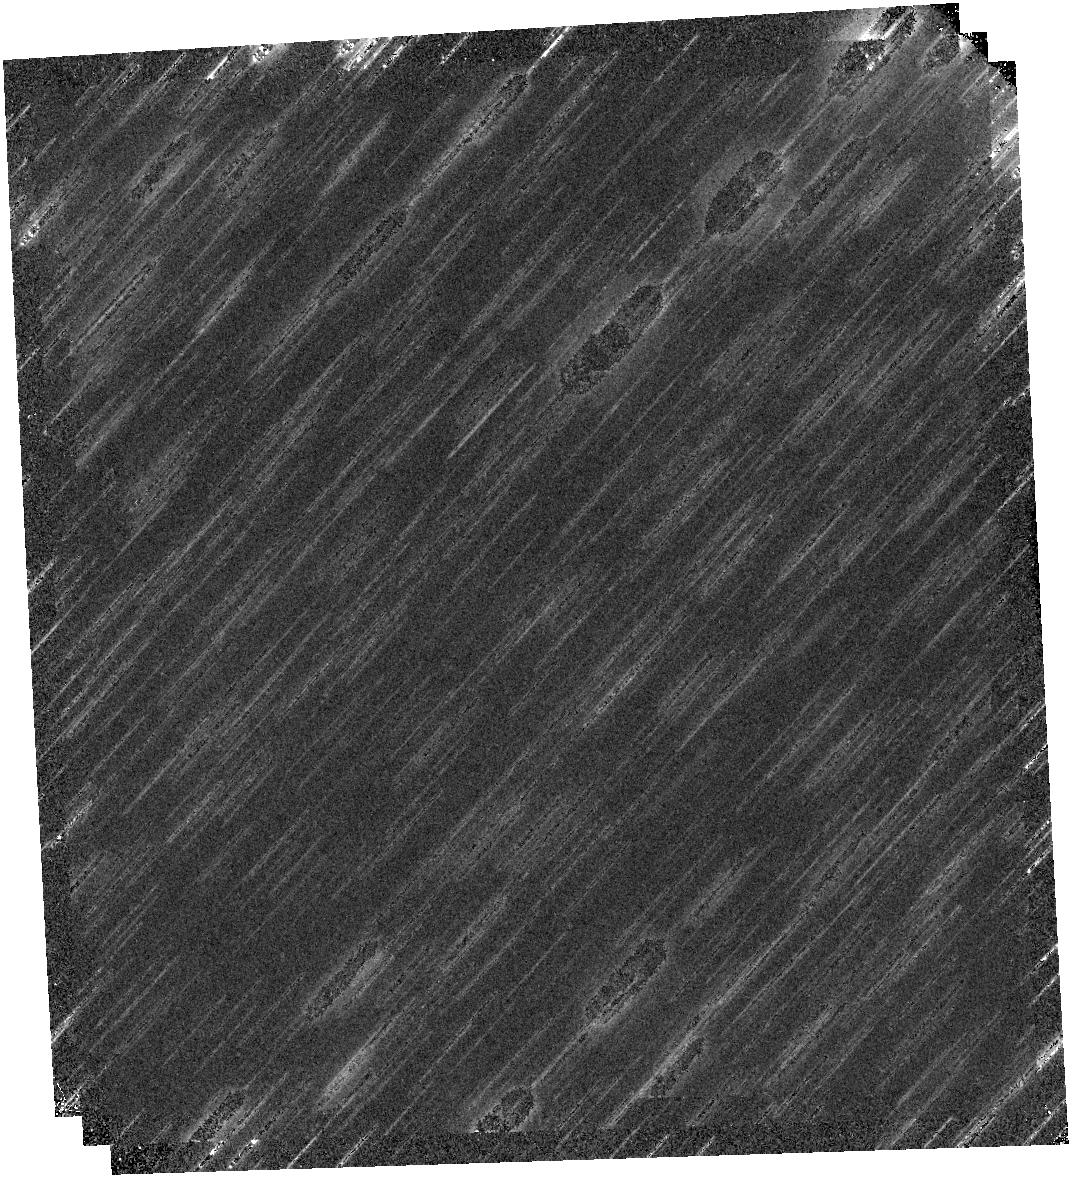
Target: SH2-284-4
Instrument: WFC3/IR
Filter: F139M
Exposure: 20 min
Observation ID: hst_17218_16_wfc3_ir_f139m_ieyx16

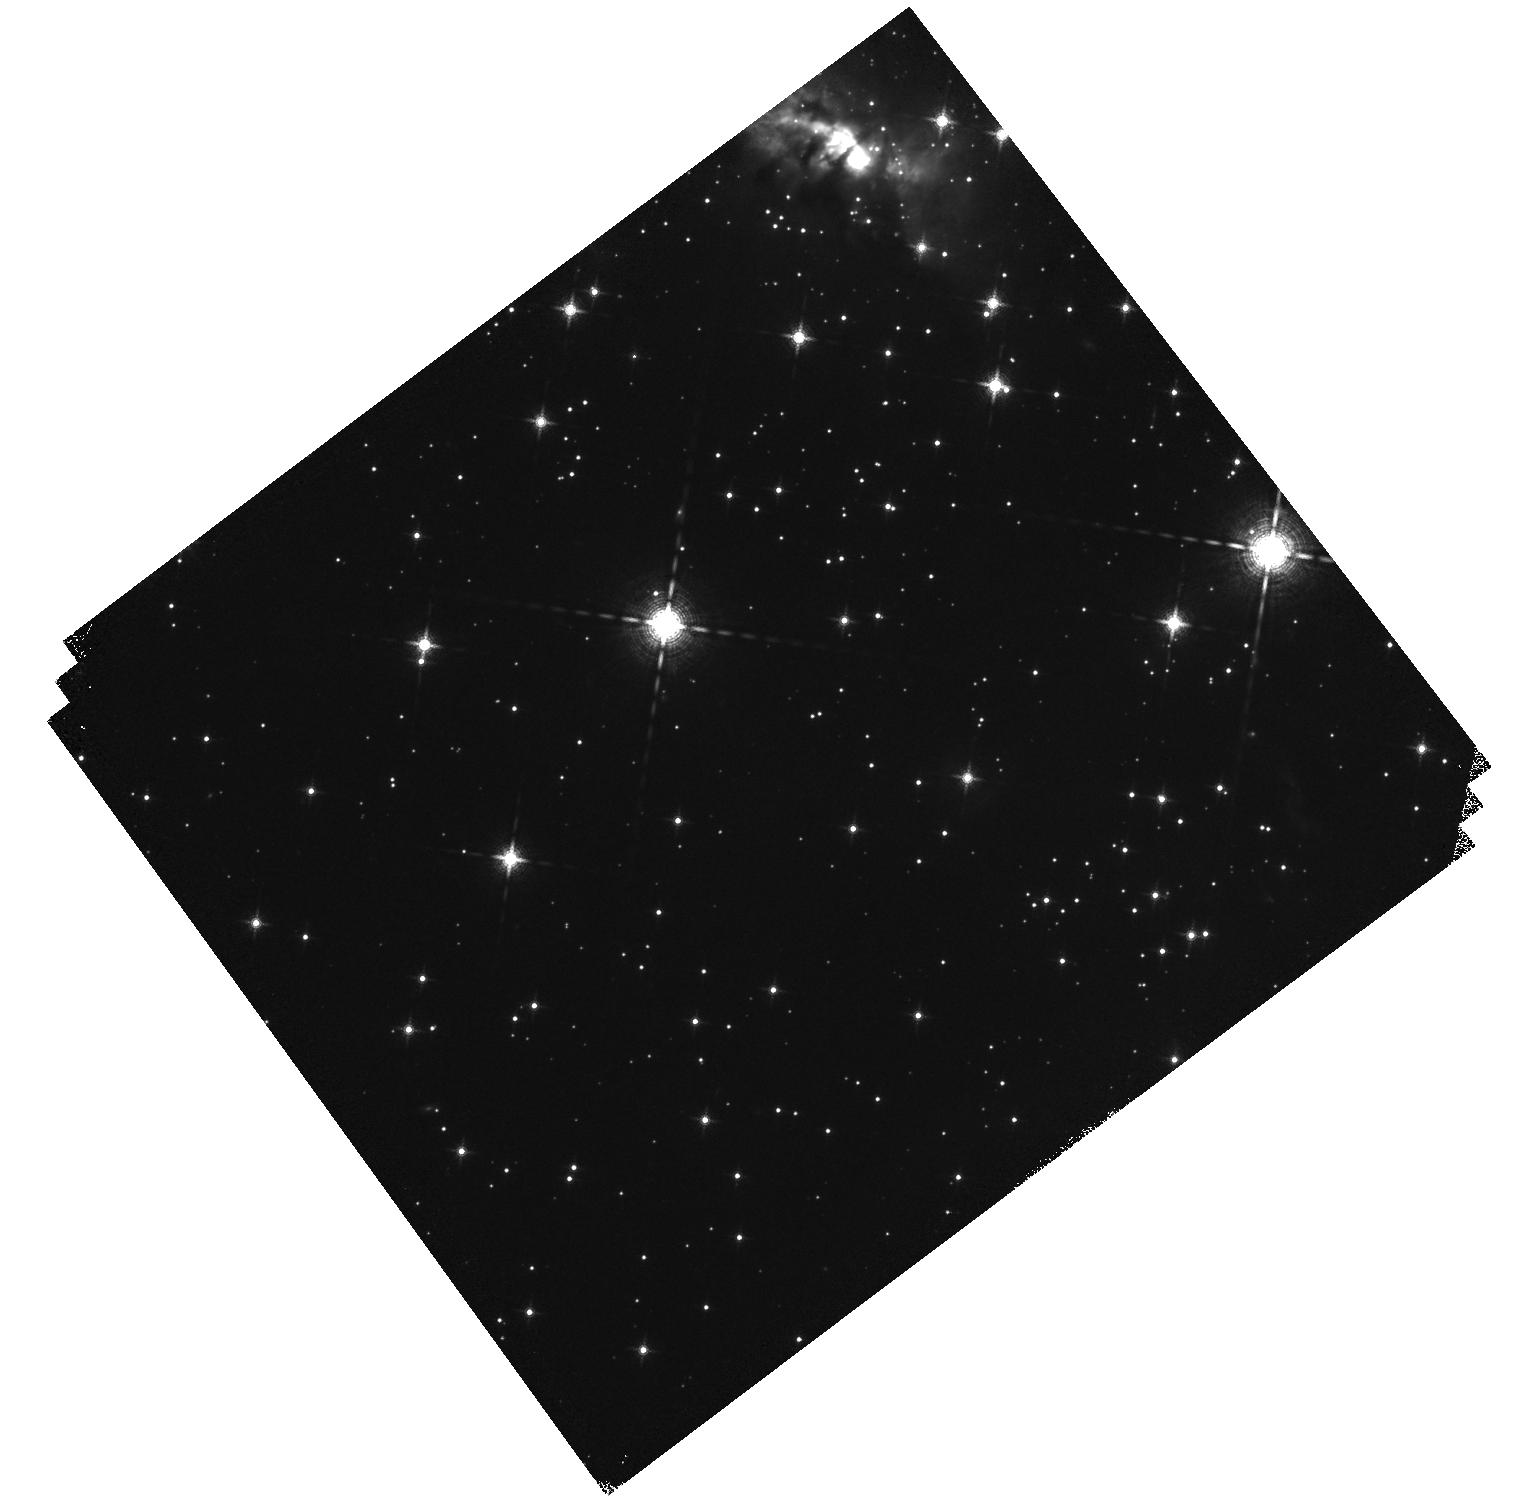
Target: SH2-284-5
Instrument: WFC3/IR
Filter: F139M
Exposure: 20 min
Observation ID: hst_17218_19_wfc3_ir_f139m_ieyx19

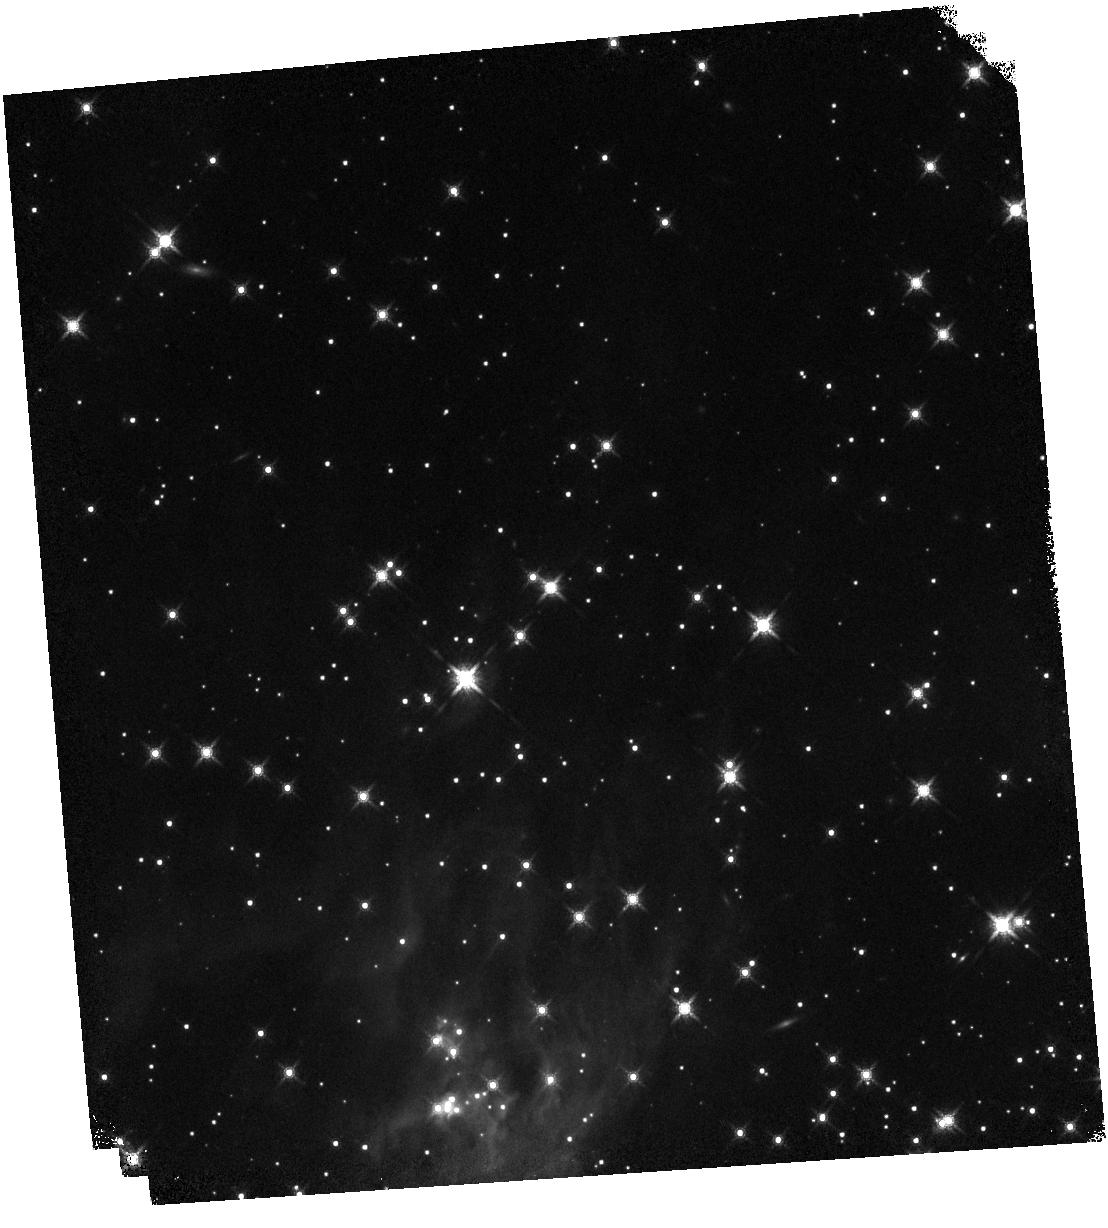
Target: SH2-284-3
Instrument: WFC3/IR
Filter: F160W
Exposure: 5 min
Observation ID: hst_17218_53_wfc3_ir_f160w_ieyx53

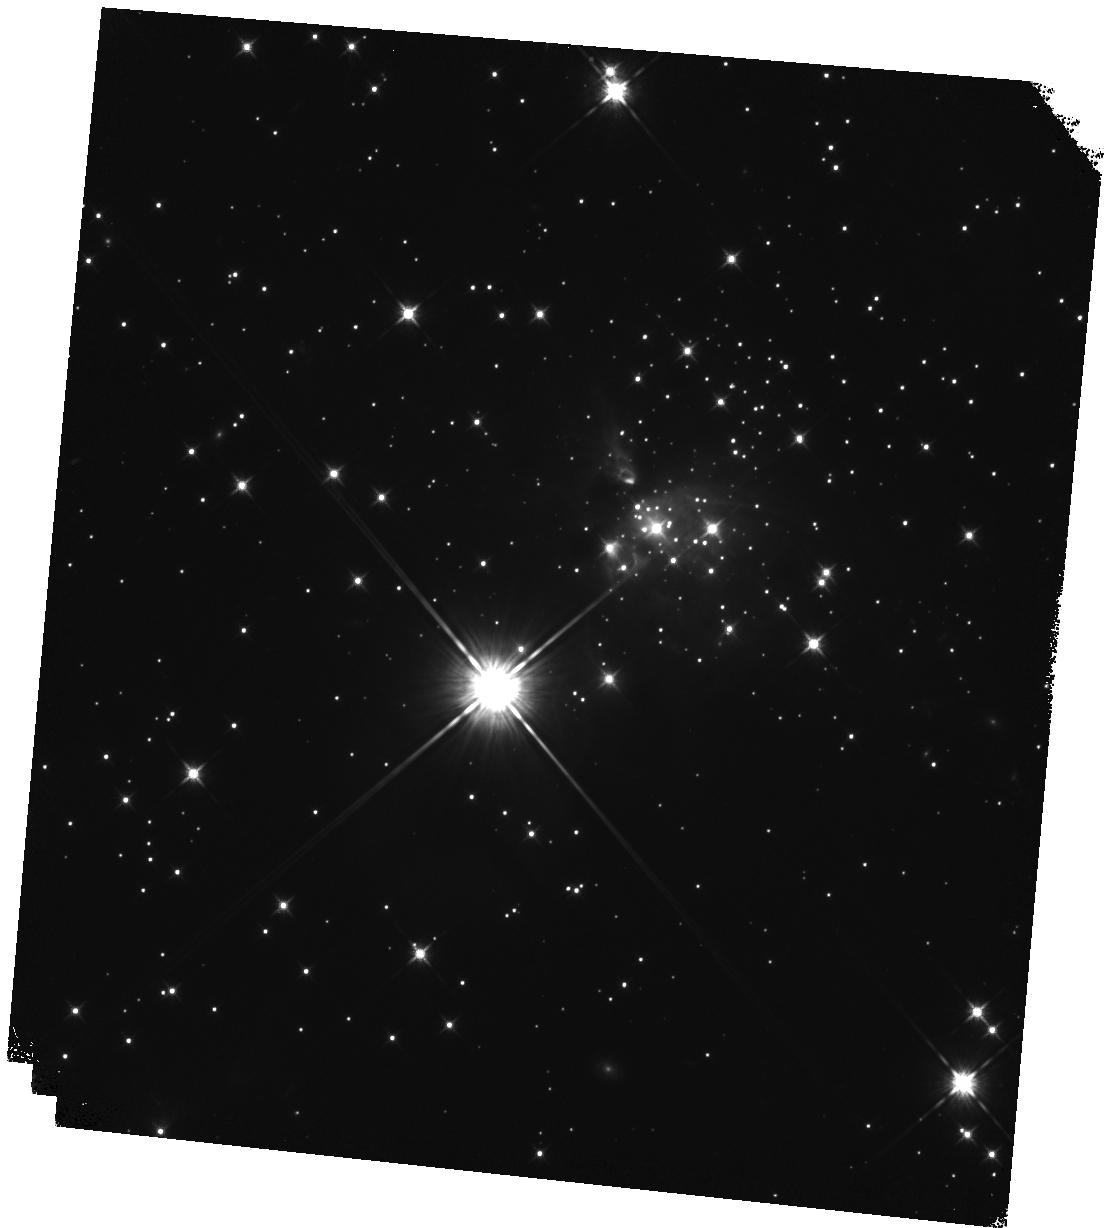
Target: SH2-284-1
Instrument: WFC3/IR
Filter: F125W
Exposure: 10 min
Observation ID: hst_17218_23_wfc3_ir_f125w_ieyx23

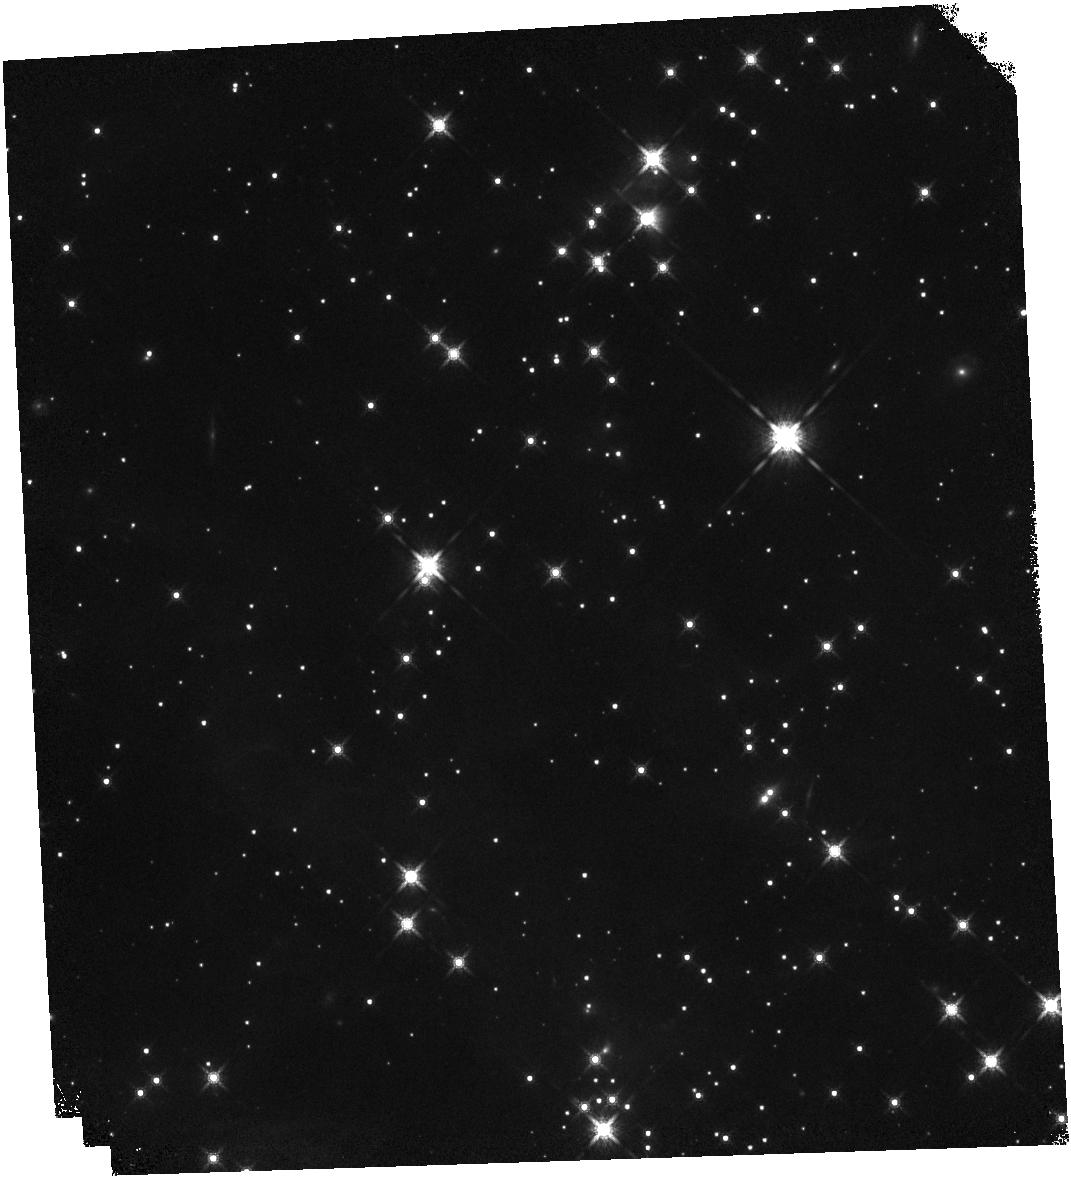
Target: SH2-284-4
Instrument: WFC3/IR
Filter: F160W
Exposure: 5 min
Observation ID: hst_17218_18_wfc3_ir_f160w_ieyx18

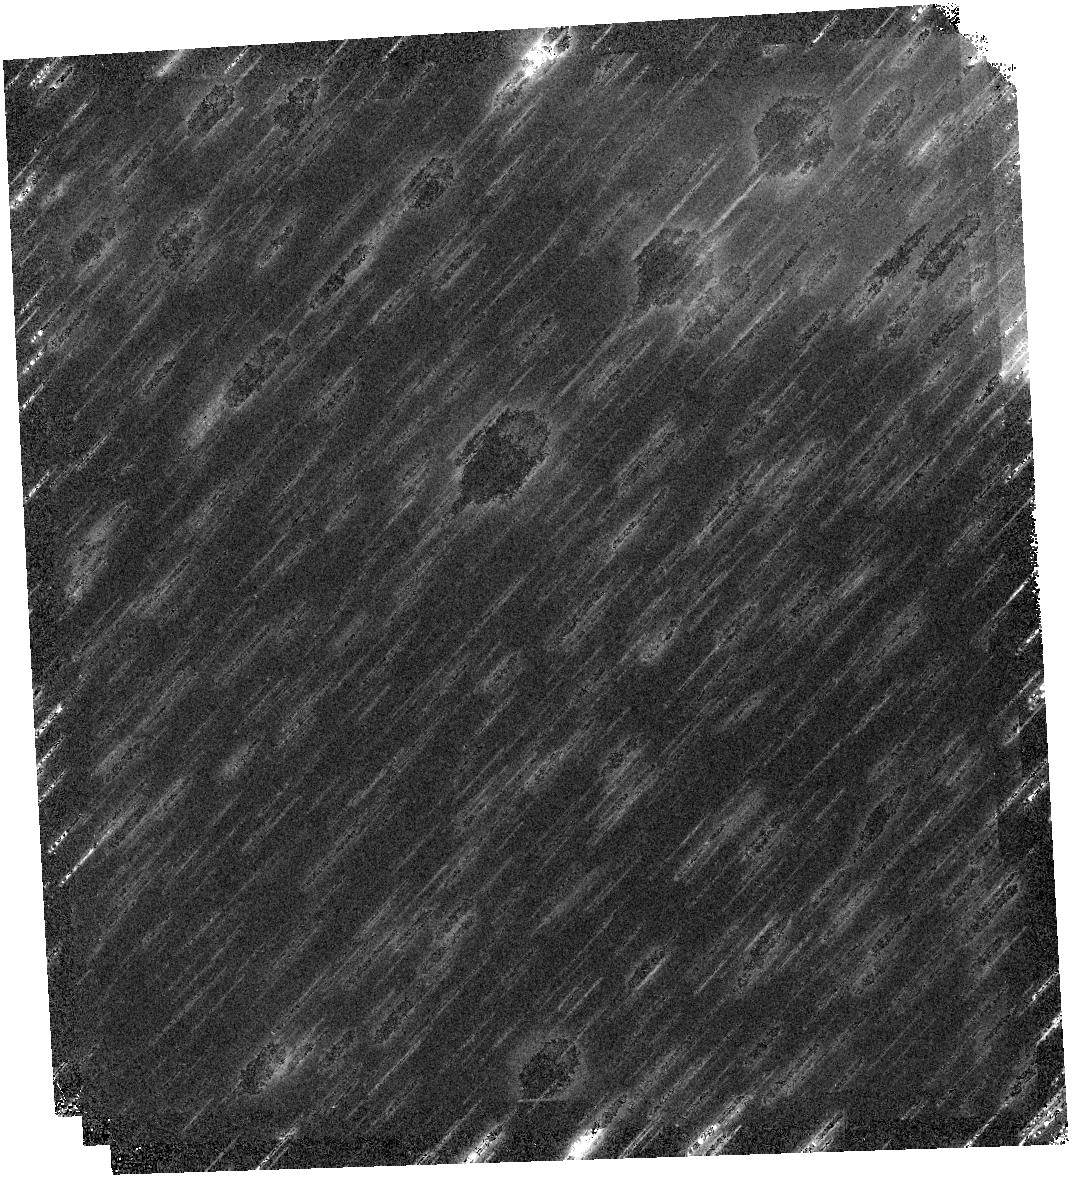
Target: SH2-284-4
Instrument: WFC3/IR
Filter: F125W
Exposure: 10 min
Observation ID: hst_17218_16_wfc3_ir_f125w_ieyx16

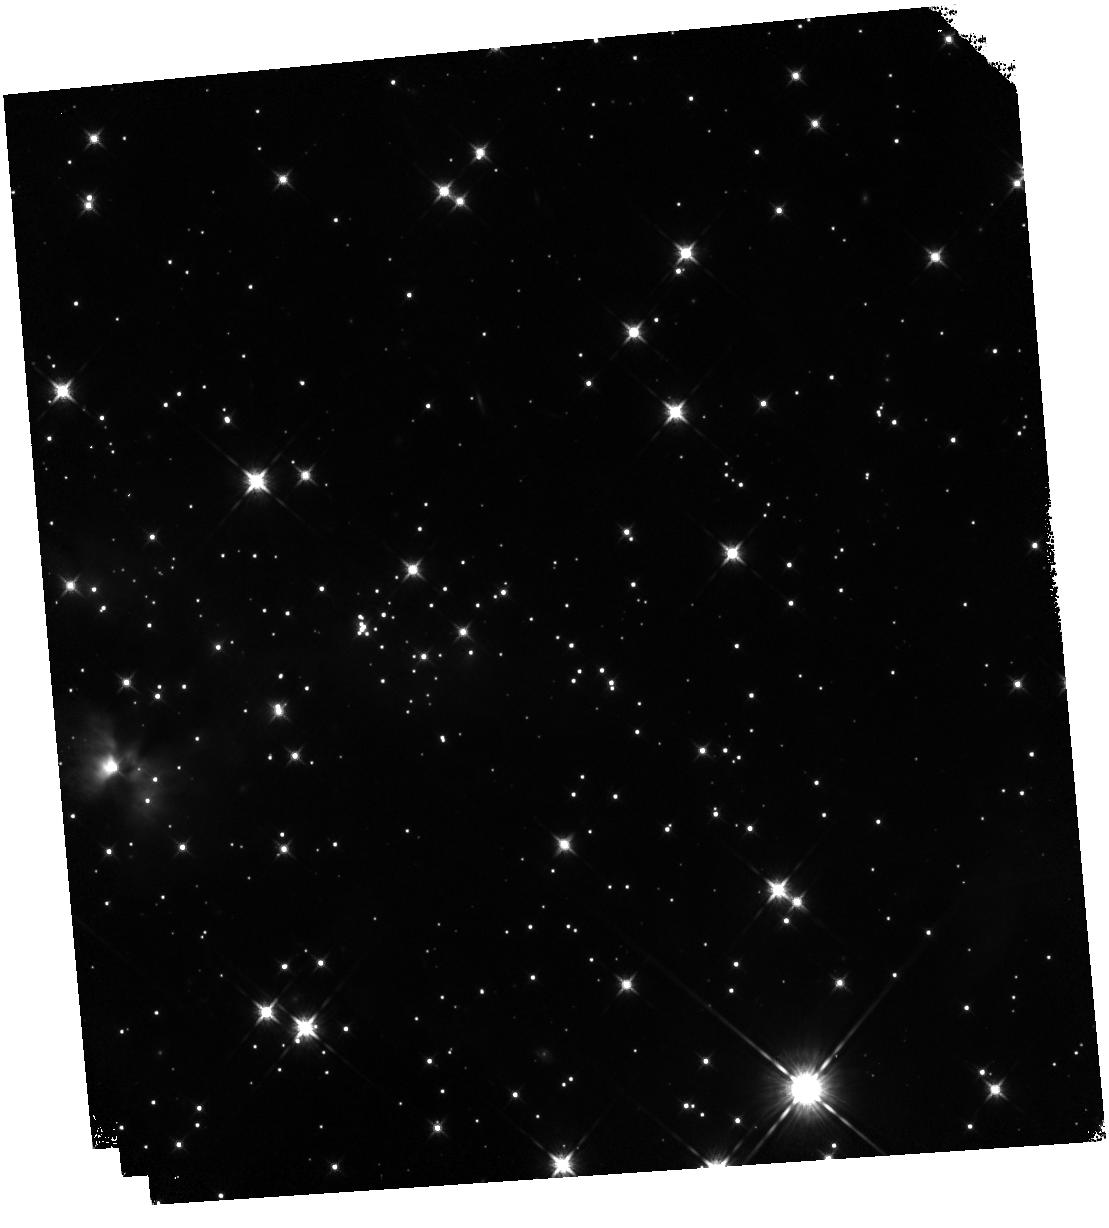
Target: SH2-284-3
Instrument: WFC3/IR
Filter: F125W
Exposure: 10 min
Observation ID: hst_17218_54_wfc3_ir_f125w_ieyx54

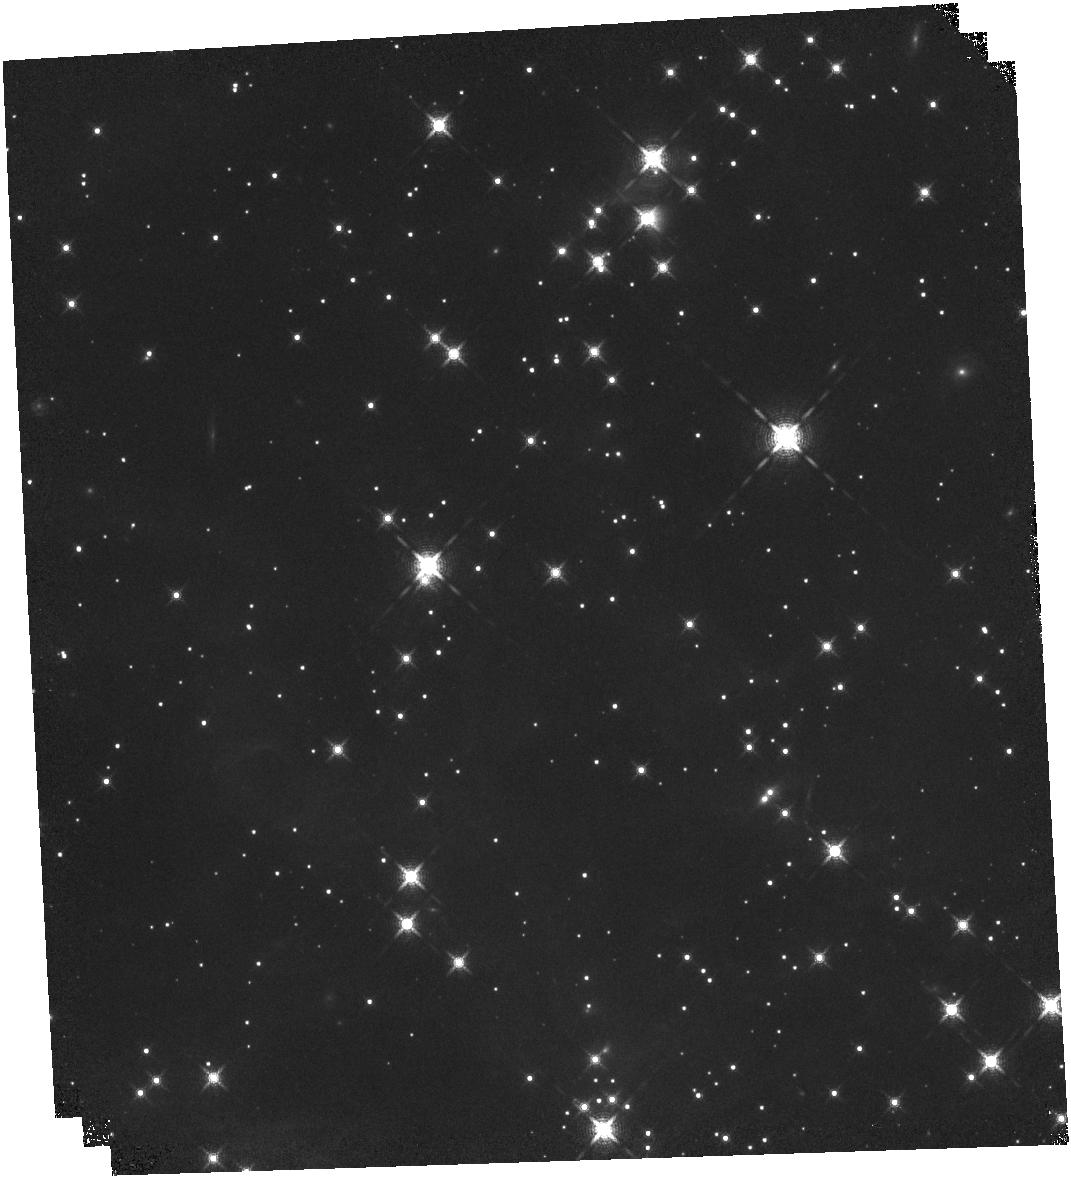
Target: SH2-284-4
Instrument: WFC3/IR
Filter: F139M
Exposure: 20 min
Observation ID: hst_17218_18_wfc3_ir_f139m_ieyx18

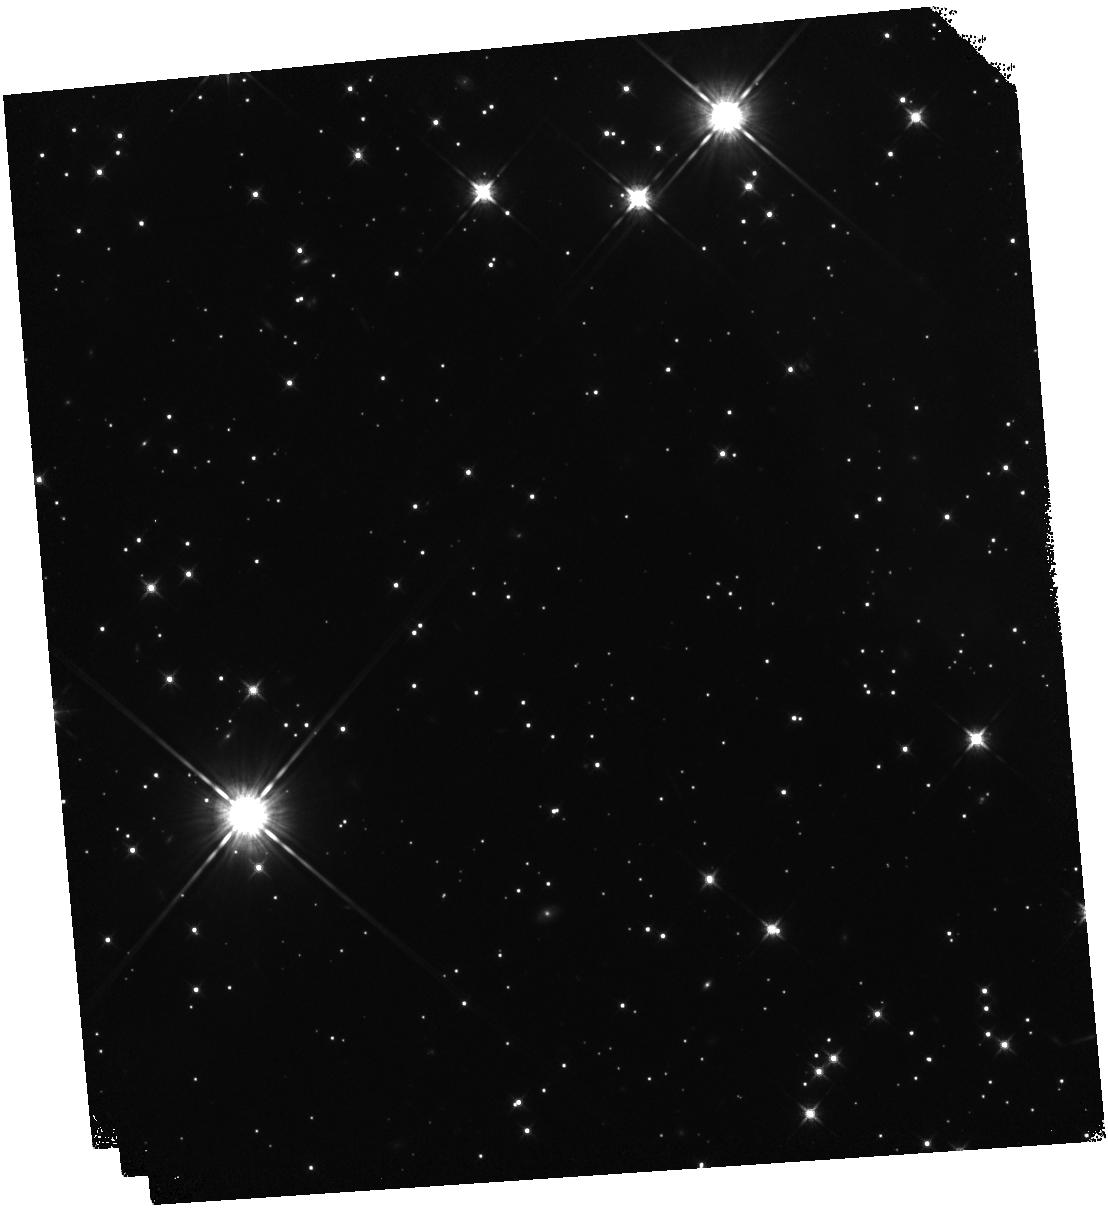
Target: SH2-284-3
Instrument: WFC3/IR
Filter: F125W
Exposure: 10 min
Observation ID: hst_17218_14_wfc3_ir_f125w_ieyx14

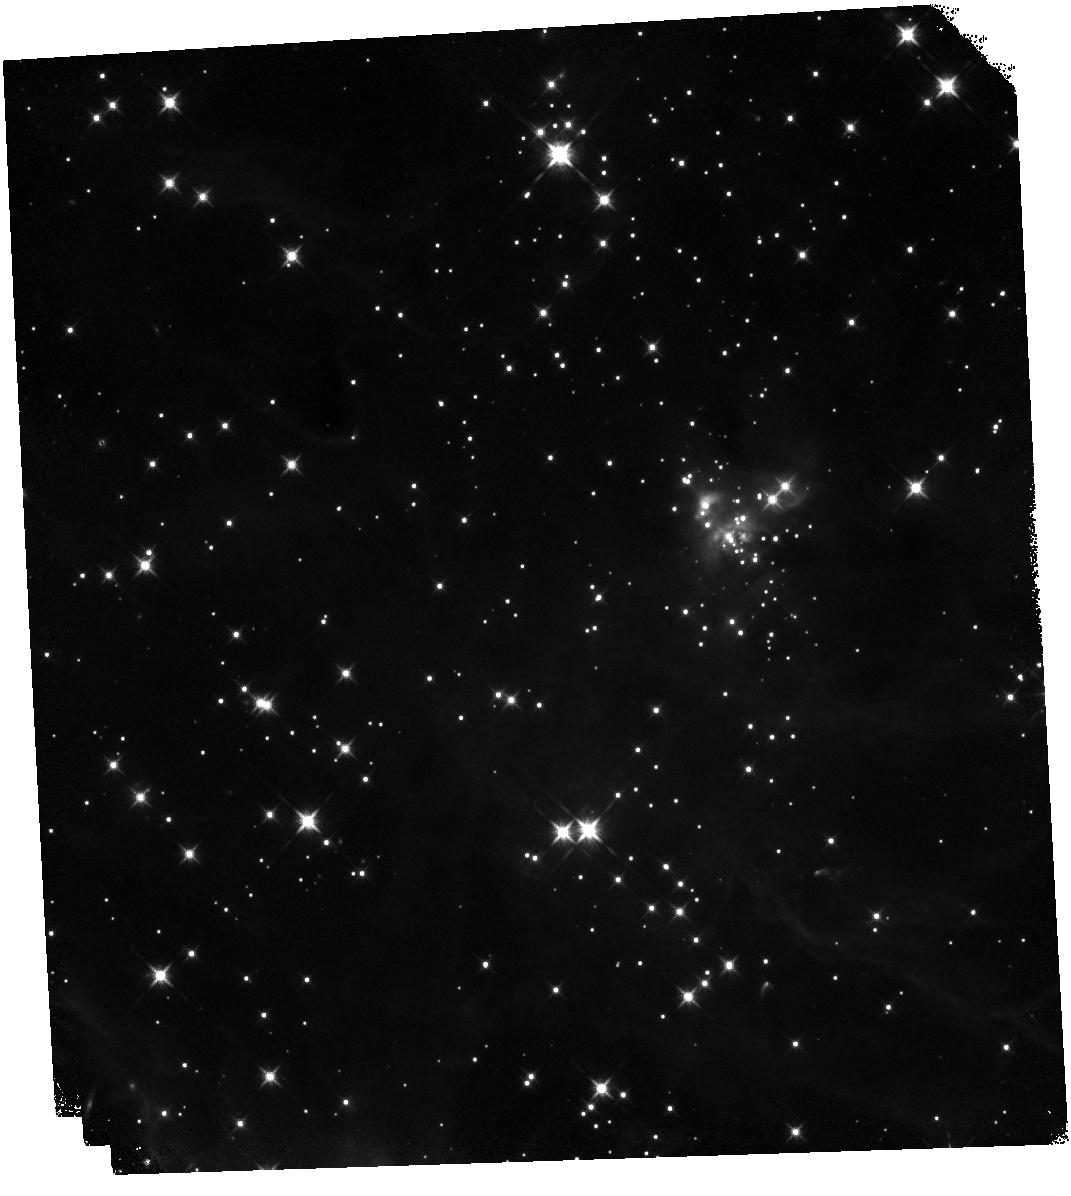
Target: SH2-284-4
Instrument: WFC3/IR
Filter: F125W
Exposure: 10 min
Observation ID: hst_17218_56_wfc3_ir_f125w_ieyx56

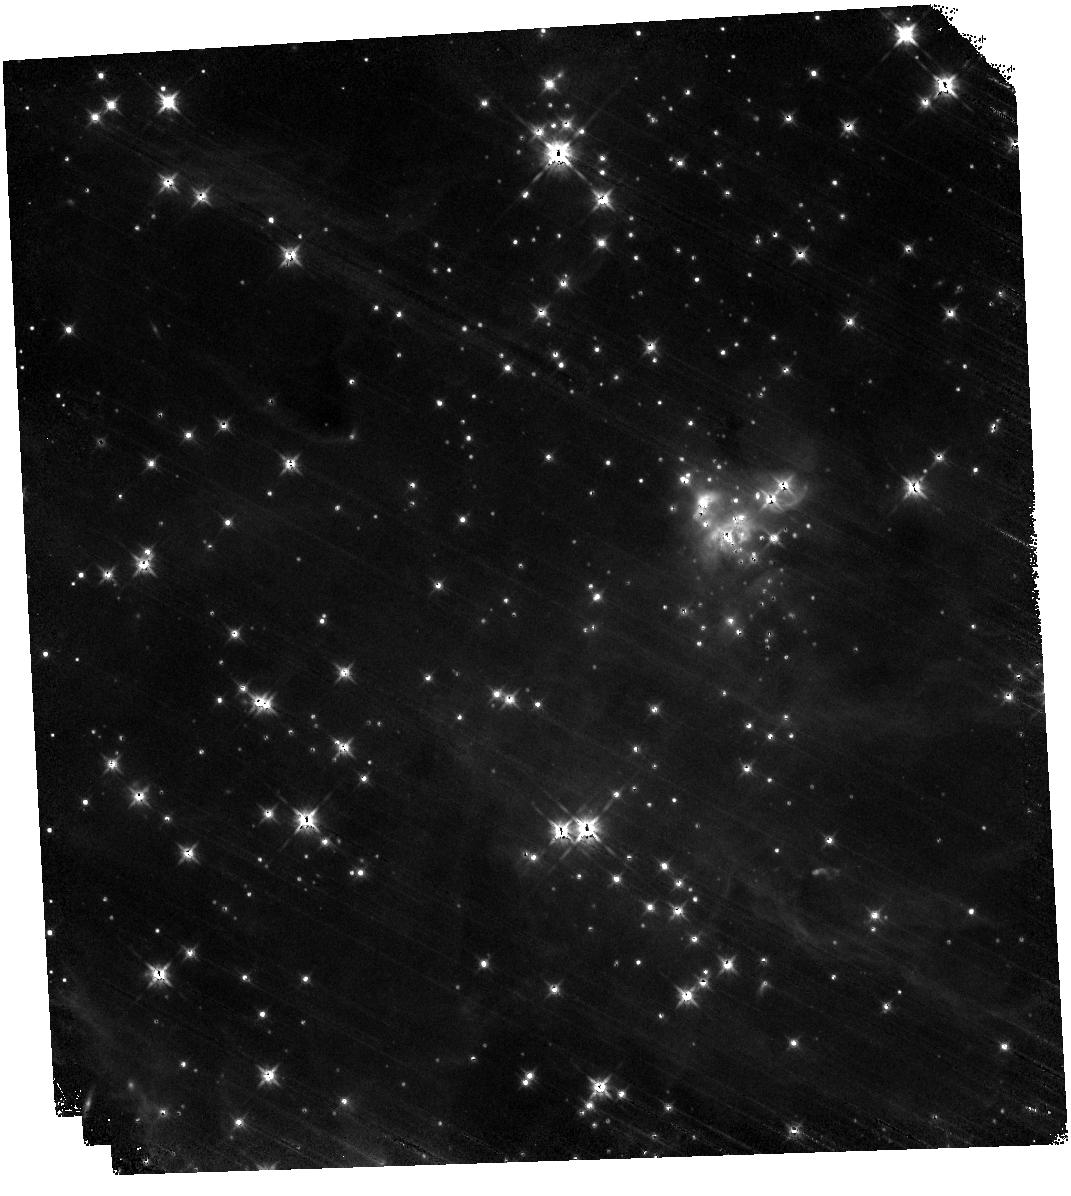
Target: SH2-284-4
Instrument: WFC3/IR
Filter: F125W
Exposure: 10 min
Observation ID: hst_17218_17_wfc3_ir_f125w_ieyx17

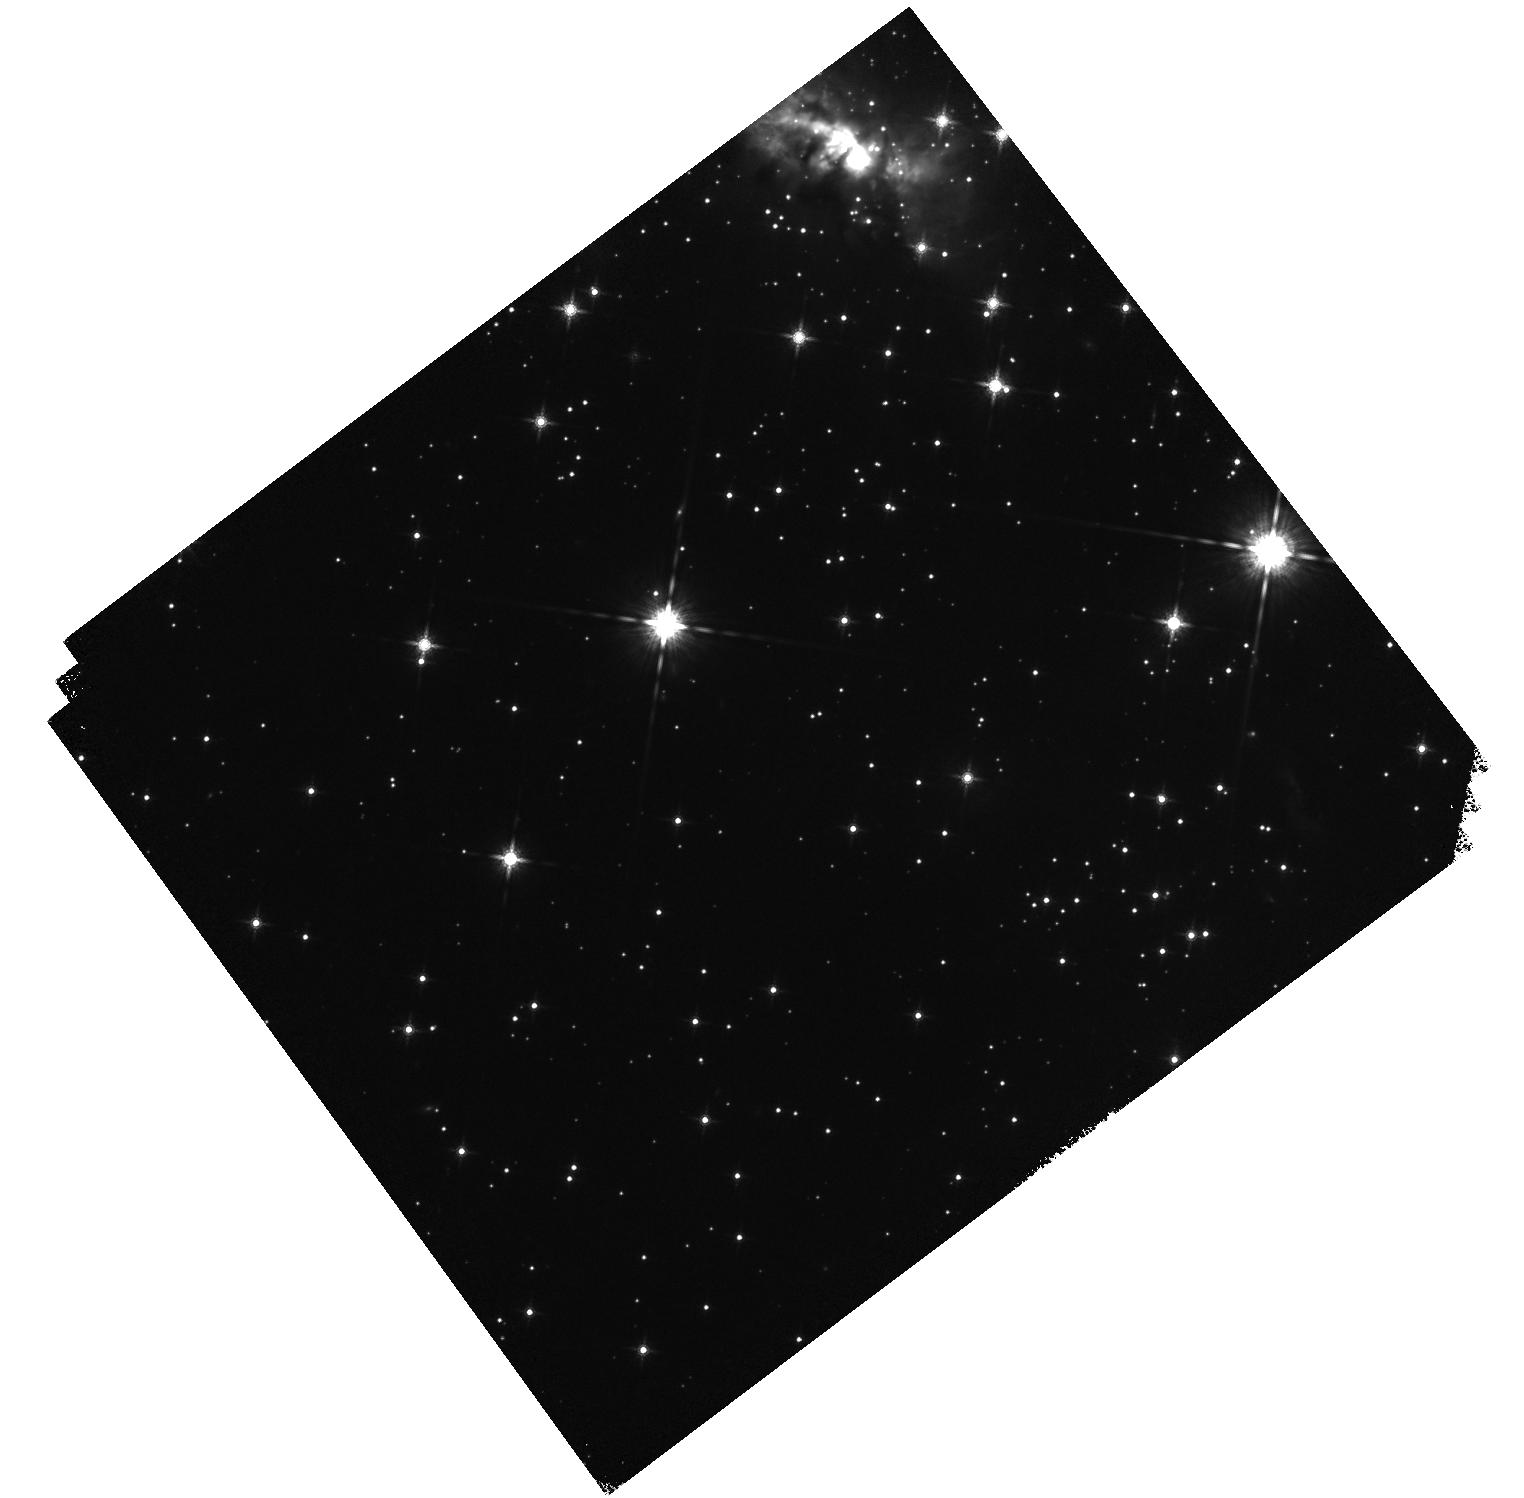
Target: SH2-284-5
Instrument: WFC3/IR
Filter: F160W
Exposure: 5 min
Observation ID: hst_17218_19_wfc3_ir_f160w_ieyx19

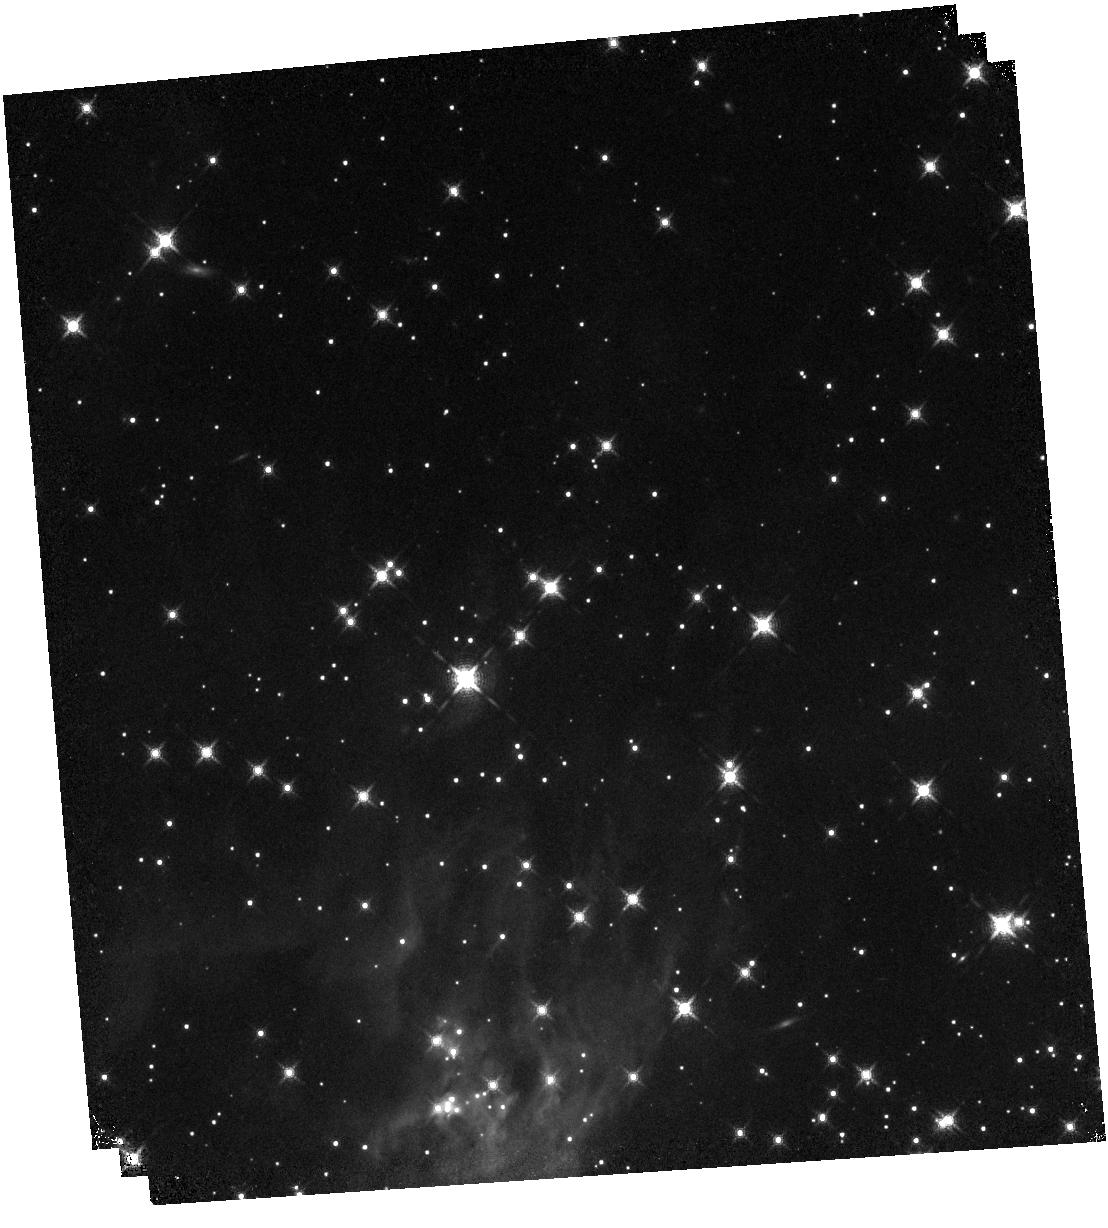
Target: SH2-284-3
Instrument: WFC3/IR
Filter: F139M
Exposure: 20 min
Observation ID: hst_17218_53_wfc3_ir_f139m_ieyx53

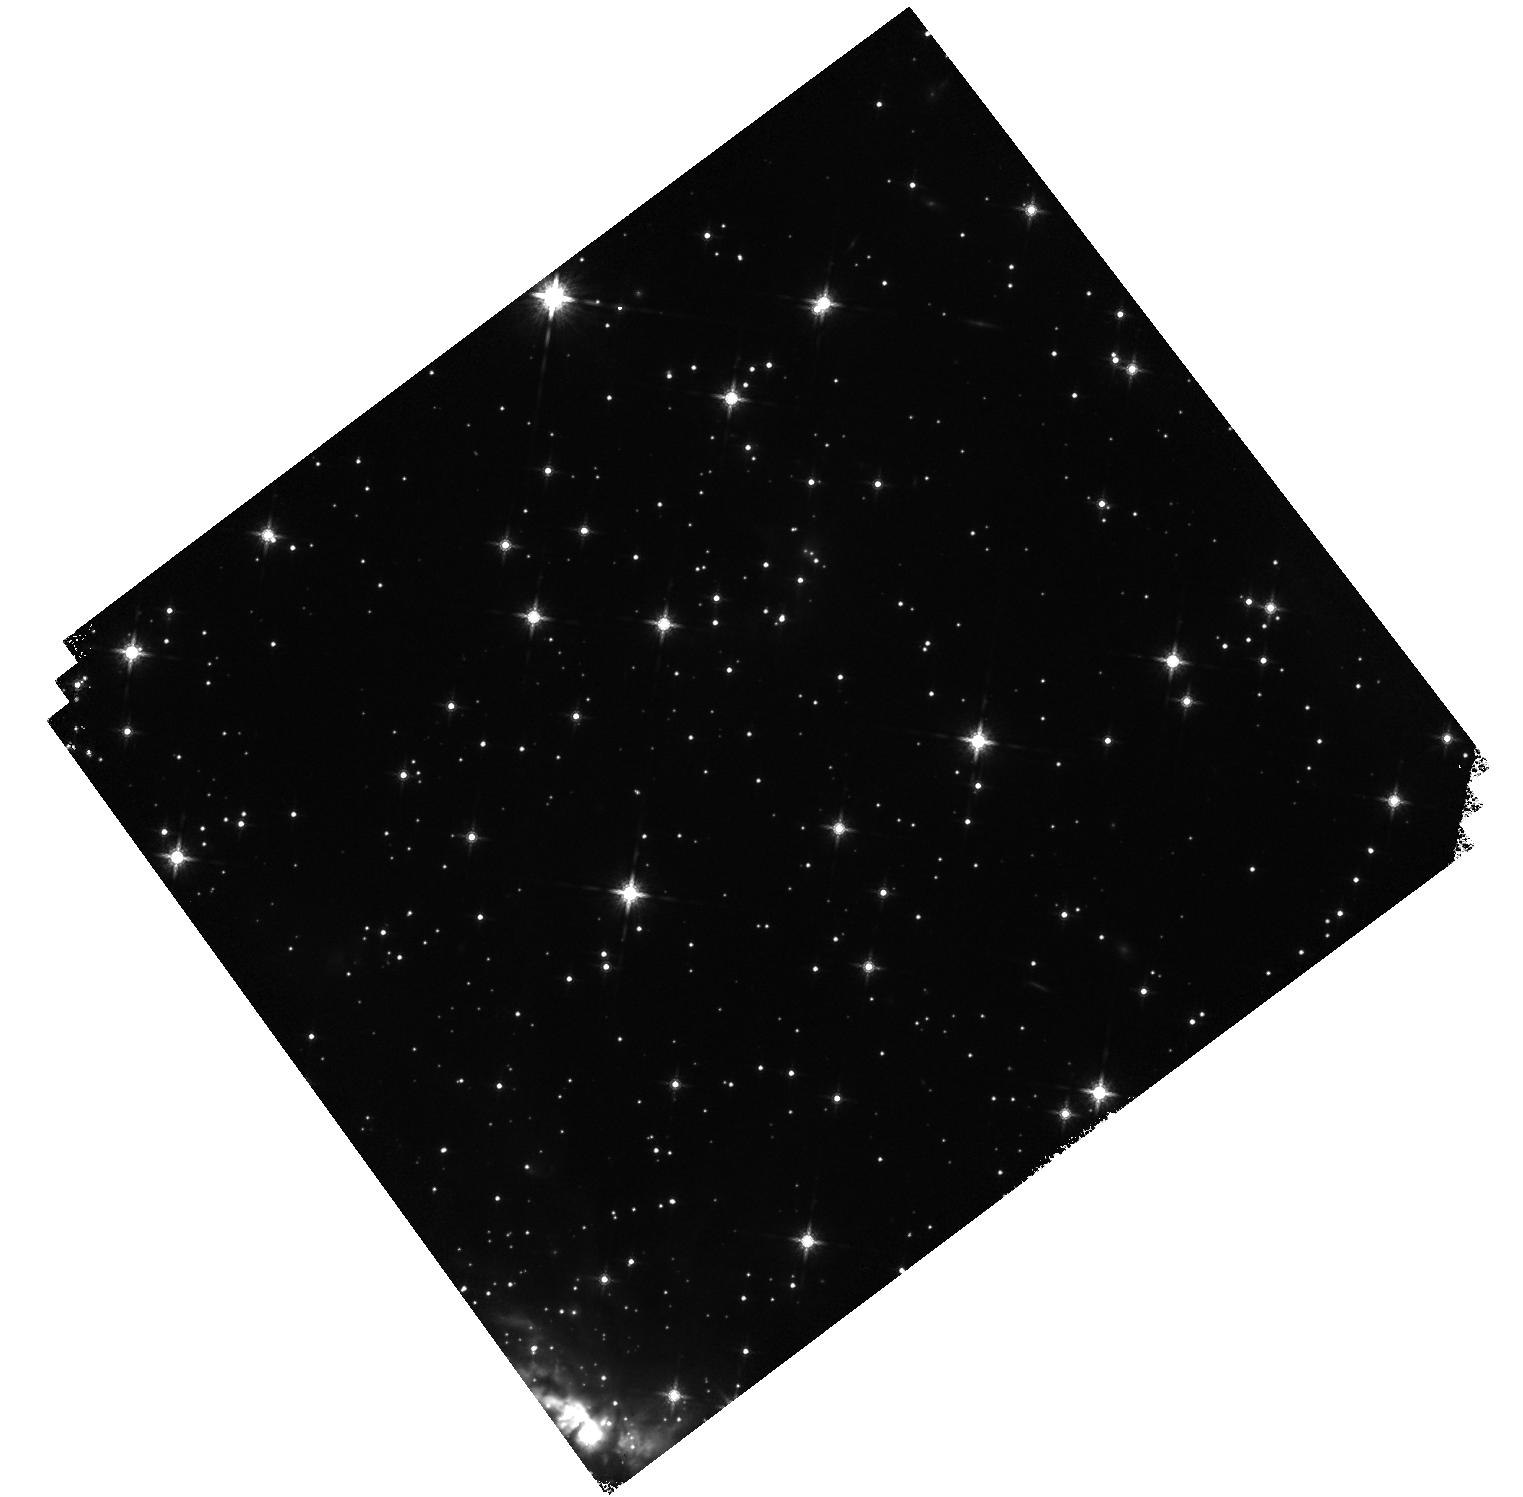
Target: SH2-284-5
Instrument: WFC3/IR
Filter: F160W
Exposure: 5 min
Observation ID: hst_17218_22_wfc3_ir_f160w_ieyx22

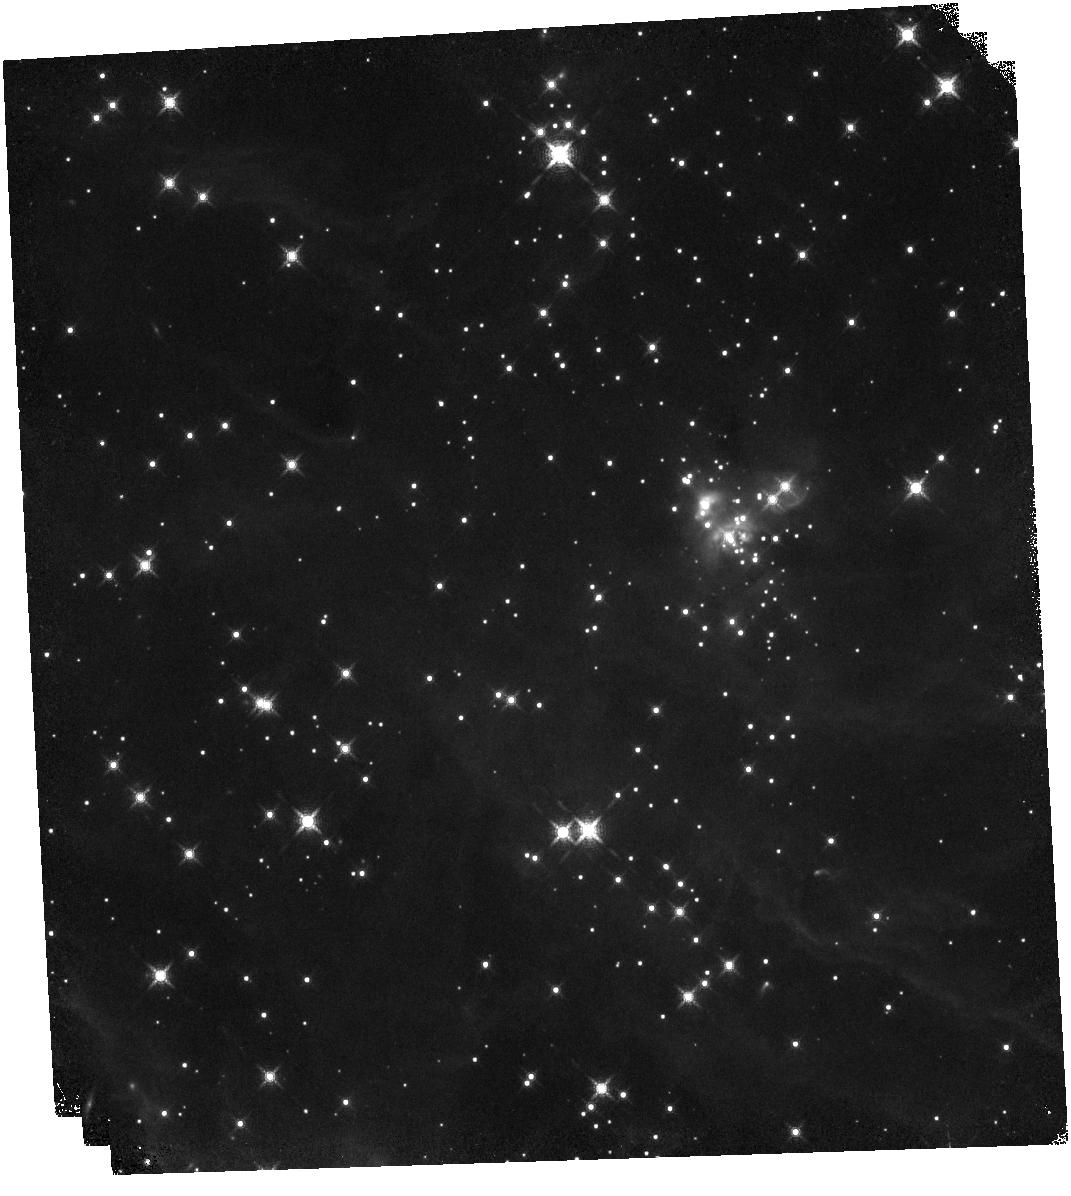
Target: SH2-284-4
Instrument: WFC3/IR
Filter: F139M
Exposure: 20 min
Observation ID: hst_17218_56_wfc3_ir_f139m_ieyx56

The Initial Mass Function in a Low Metallicity Environment of the Milky Way (PI: Andersen, Morten)

The origin of the stellar and brown dwarf Initial Mass Function (IMF) and whether it is universal are major open questions in modern astrophysics, impacting our understanding of the star formation process and interpretation of mass to light ratios of unresolved stellar populations. Of particular interest is whether the IMF changes with metallicity, especially at low metallicities, which would be conditions applicable for the early Universe. Star-forming regions near the Sun all have close to solar metallicity and are thus not useful for this experiment. The Magellanic Clouds are significantly sub-solar in metallicity, but are too distant for current telescopes and instrumentation to reach below 0.25 Msun where the Galactic field IMF peaks. Here we propose to target forming star clusters within Sh2-284, one of the most metal-poor HII regions in the outer Galaxy. WFC3's combination of high spatial resolution, efficient mosaicing possibilities and access to target water absorption bands makes it ideal to map the full area of the clusters and to derive effective temperatures for the low-mass young stellar objects (YSOs), allowing them to be placed in the HR diagram and field star contamination eliminated. With a clean sample of low-mass objects down to 50 Jupiter masses, this study will yield the most comprehensive statistics of the low-mass IMF in low-metalliicity region to date, enabling a detailed comparison with local field and solar-metallicity cluster IMFs. Our proposed observations have joint coverage with one cluster to be observed with JWST, which will enable cross calibration of YSO characterization methods between these facilities.